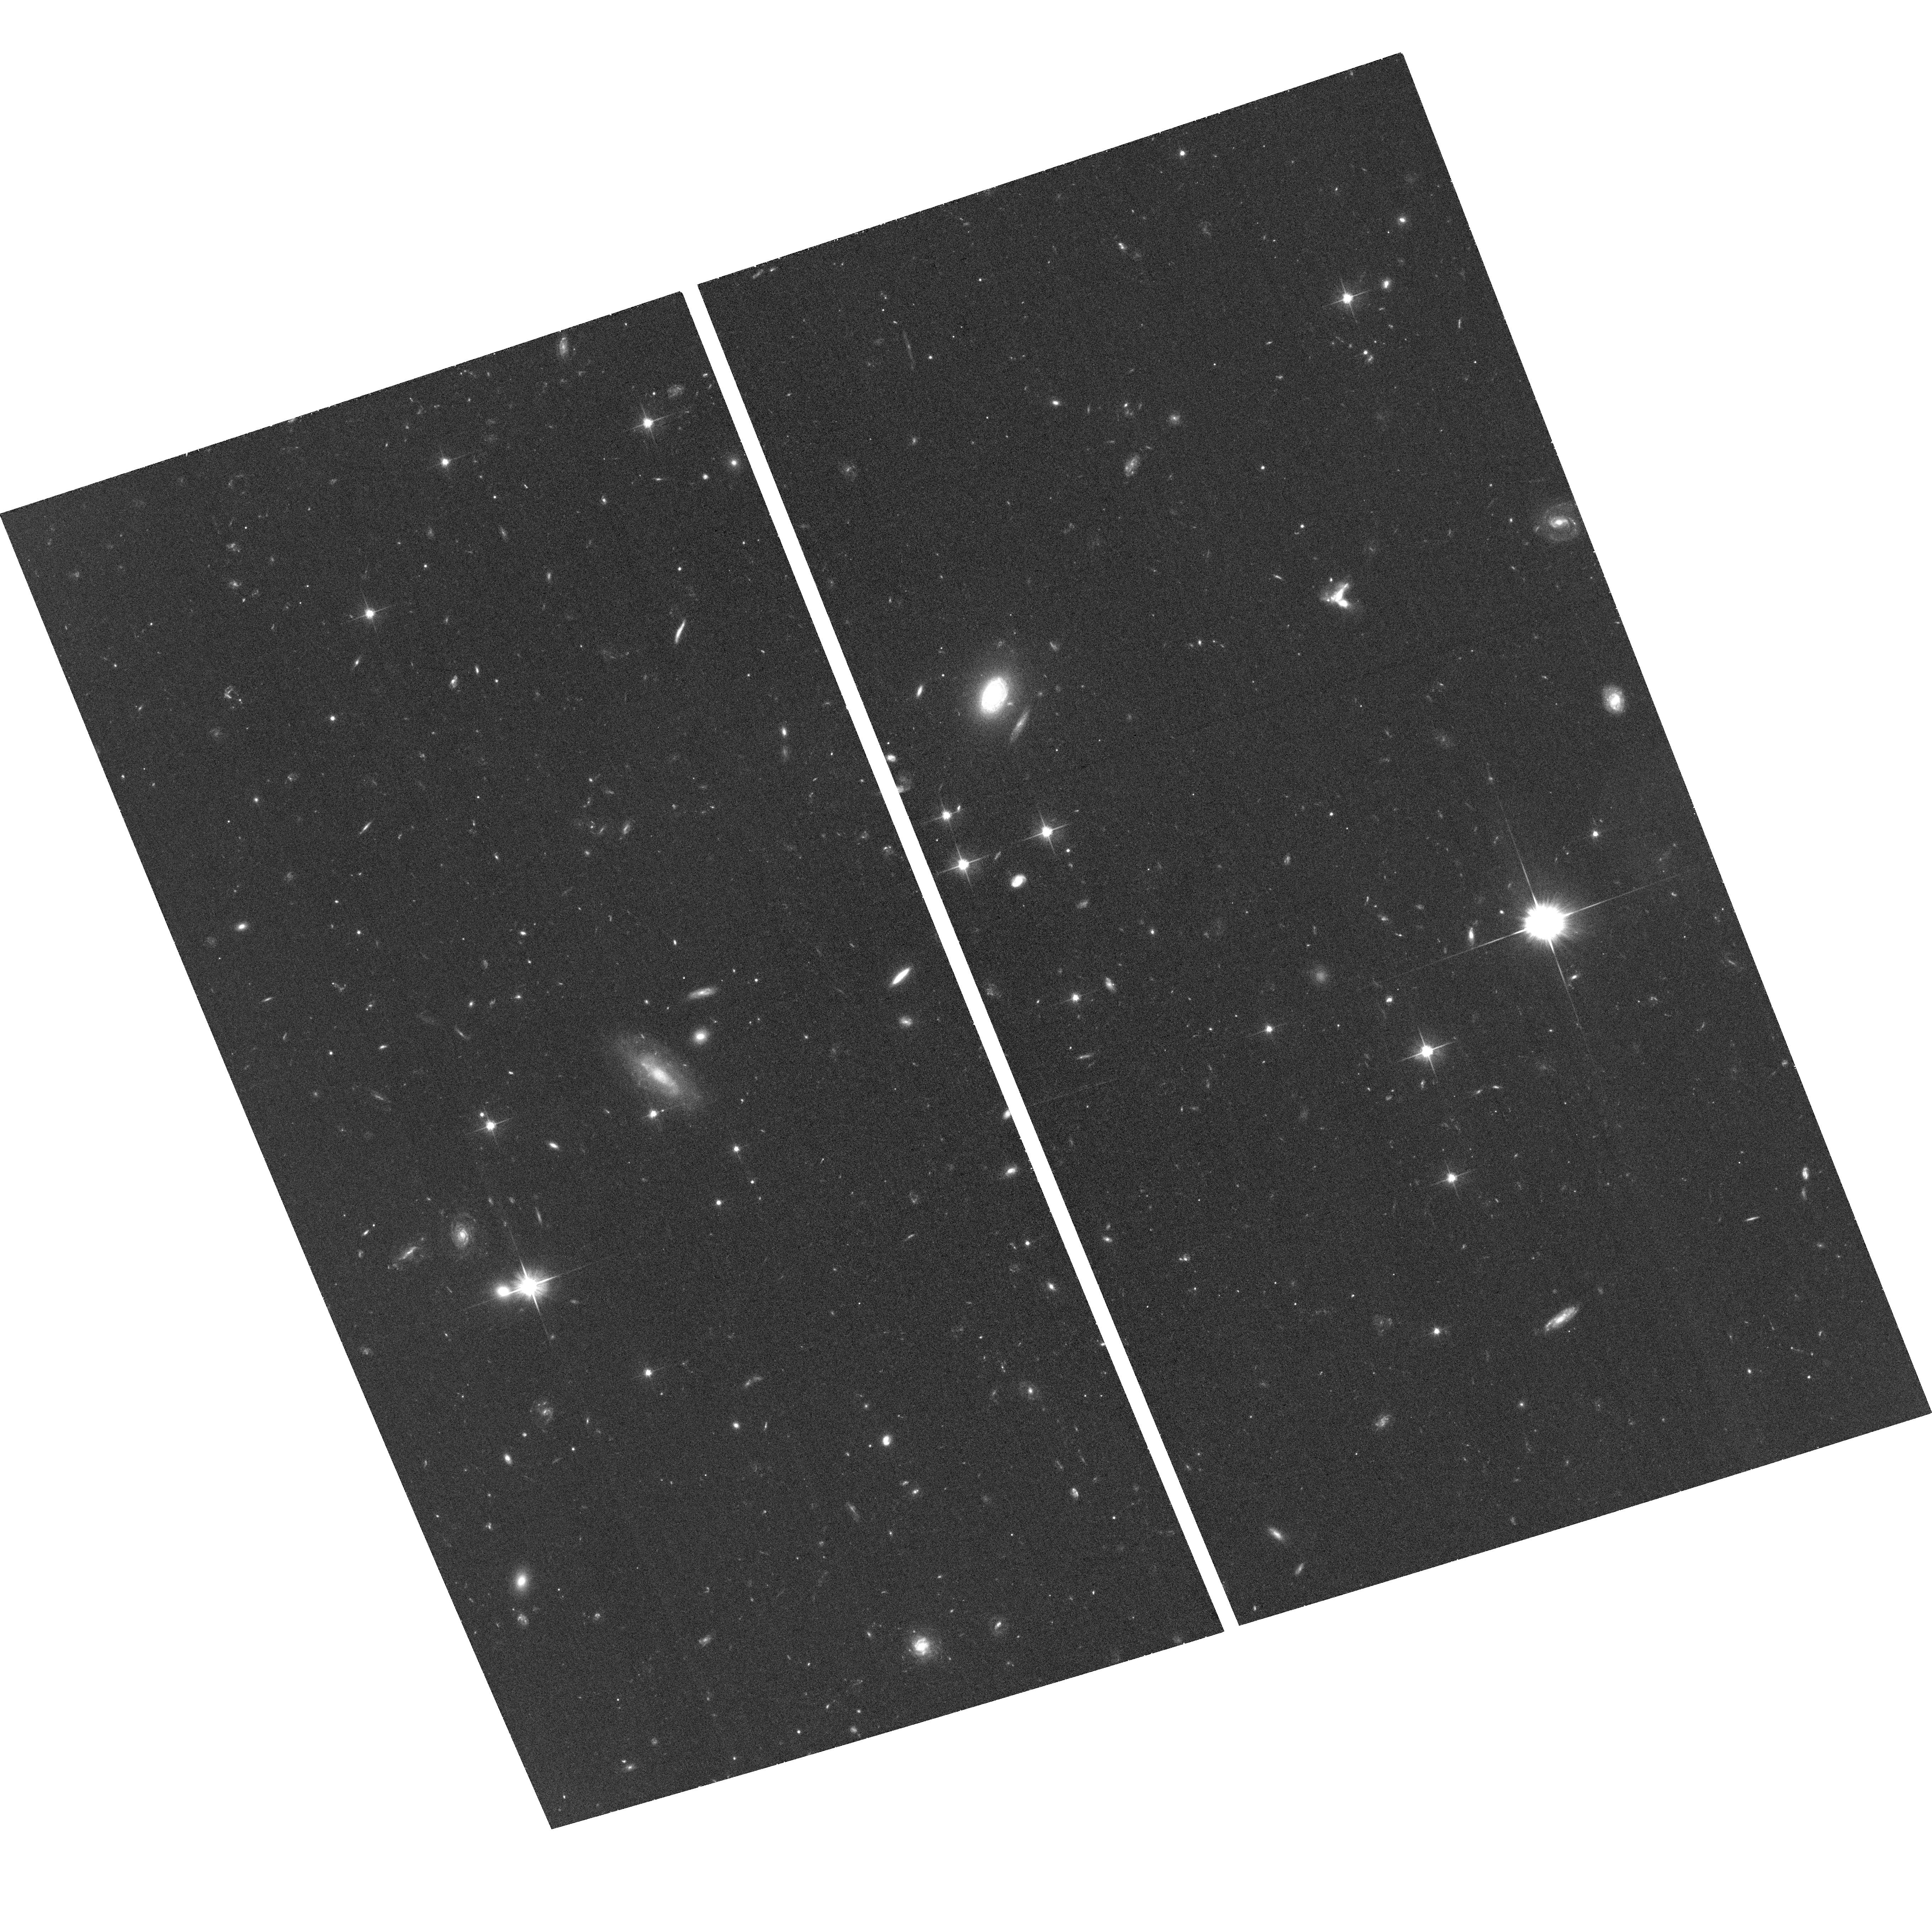
Target: CL1411-2
Instrument: ACS/WFC
Filter: F606W
Exposure: 35 min
Observation ID: hst_13393_15_acs_wfc_f606w_jc8h15

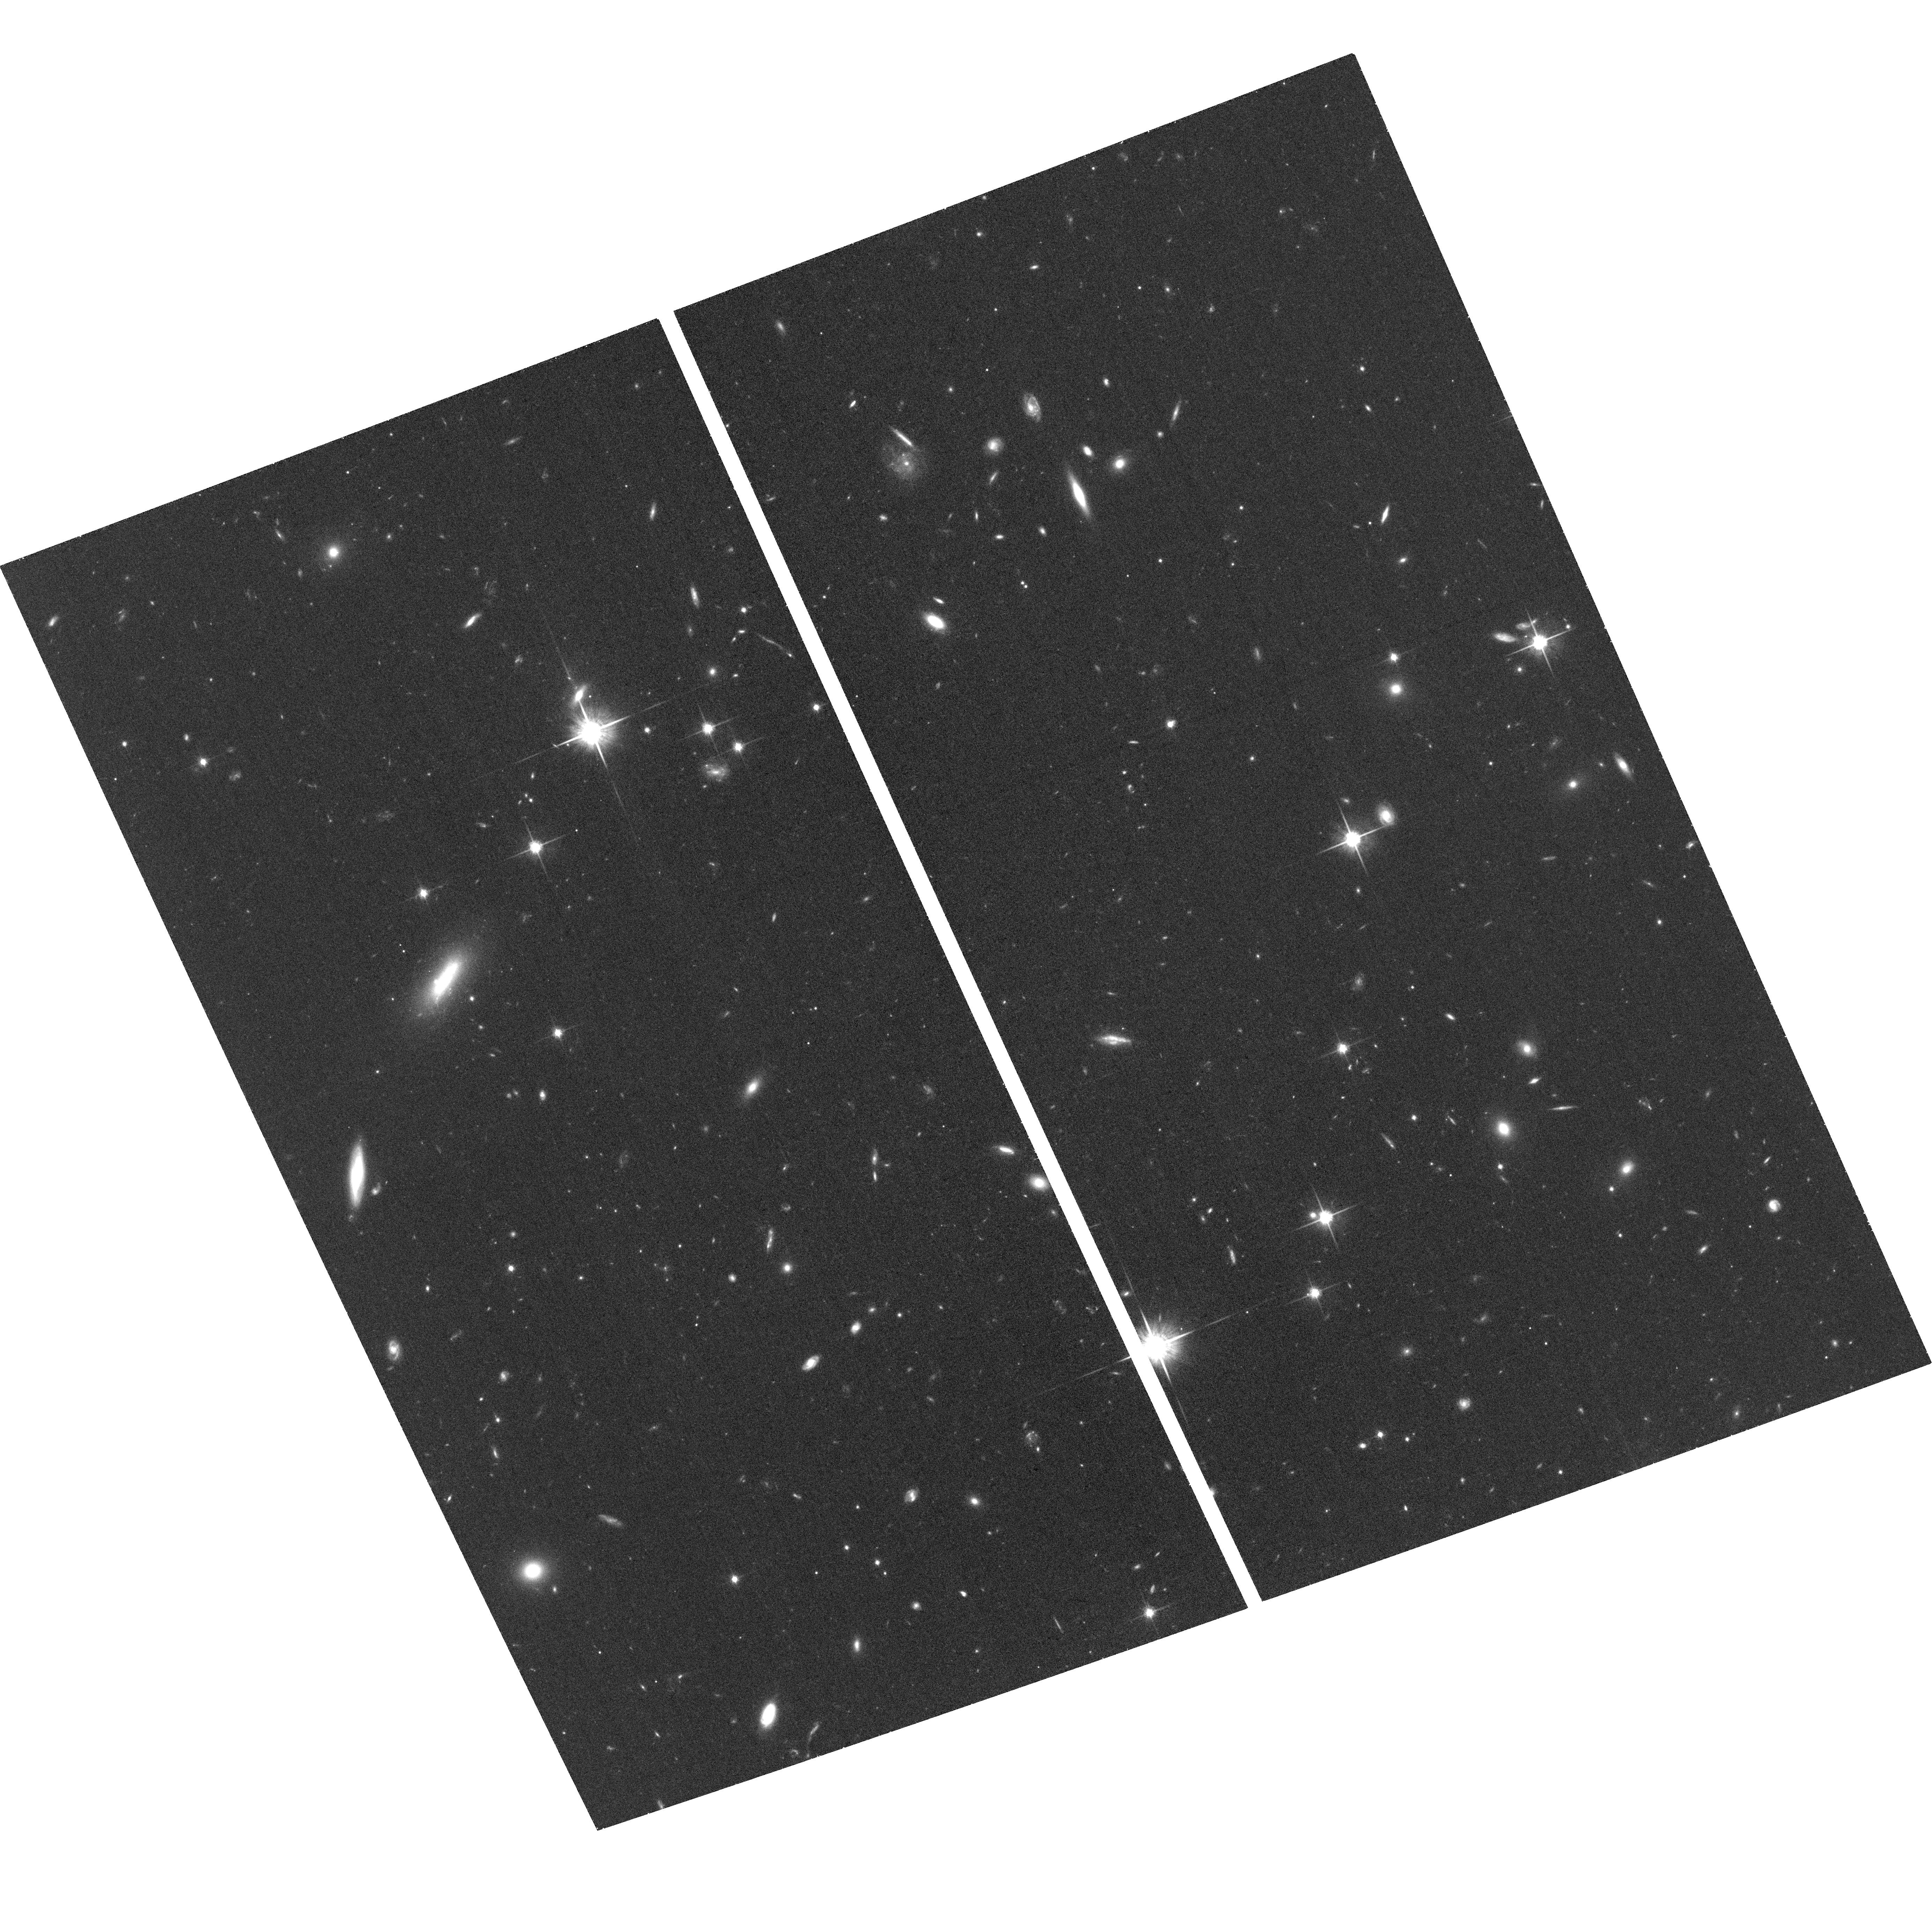
Target: CL1059-2
Instrument: ACS/WFC
Filter: F814W
Exposure: 35 min
Observation ID: hst_13393_04_acs_wfc_f814w_jc8h04

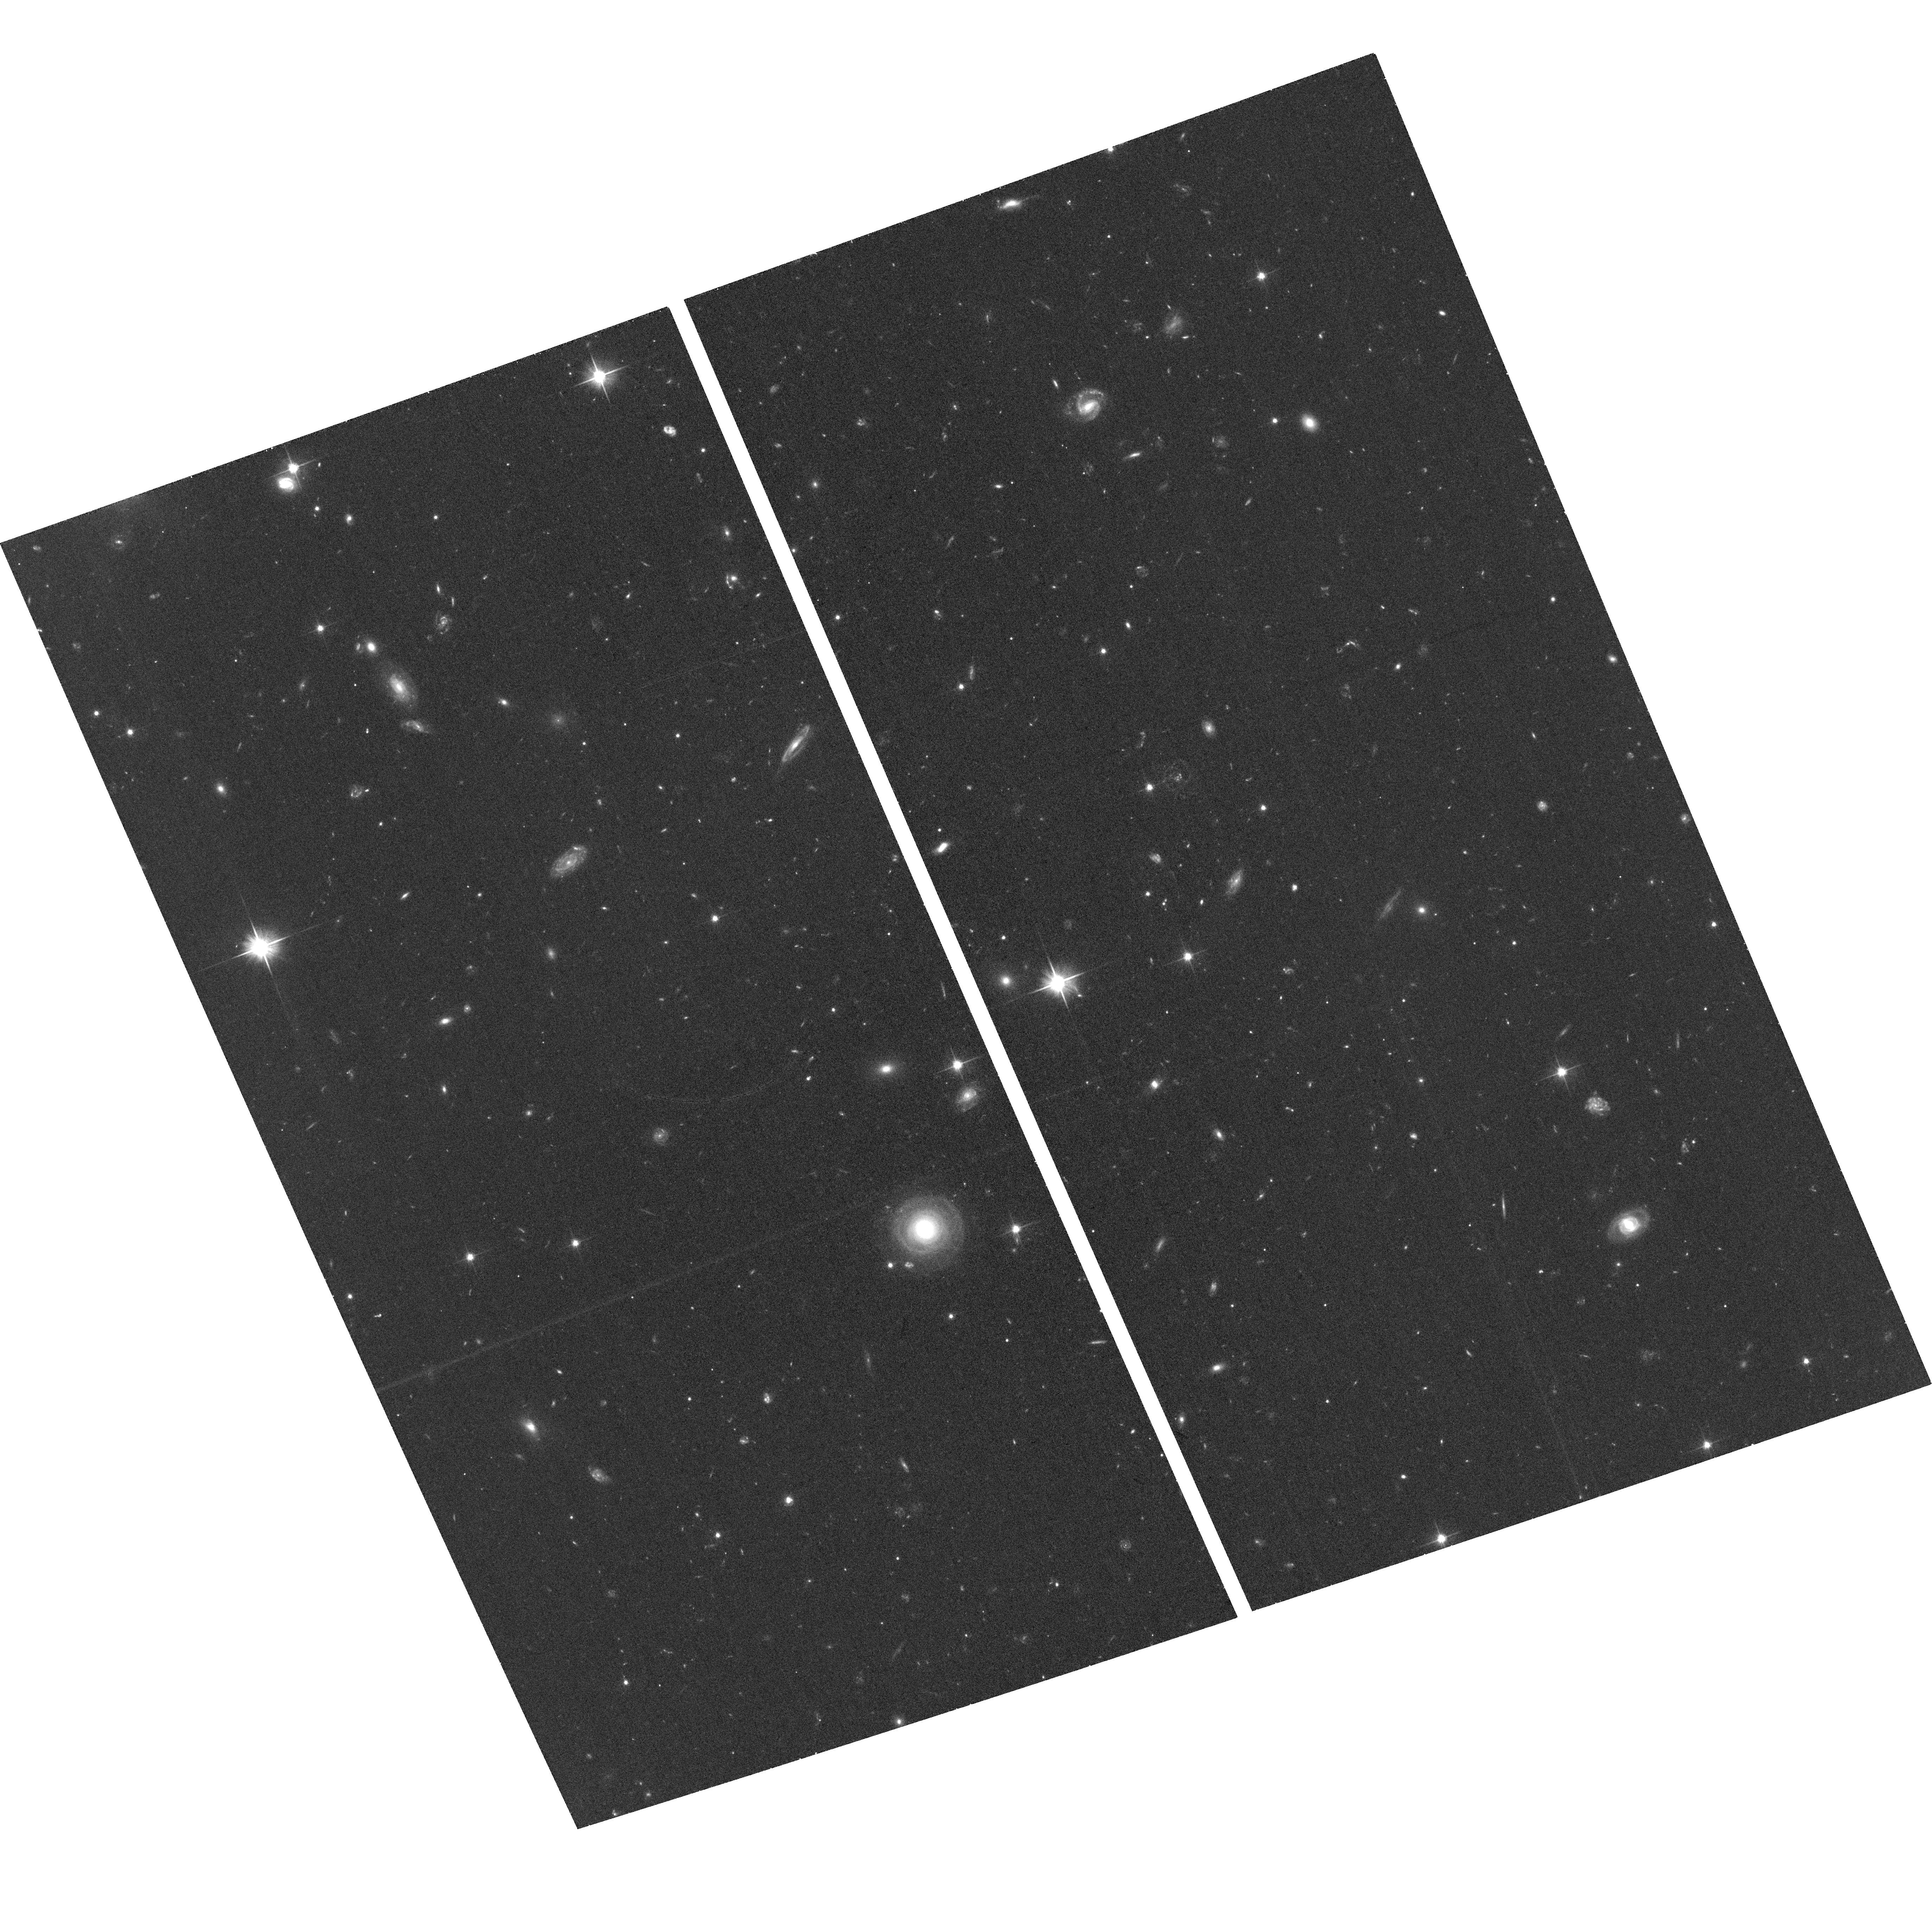
Target: CL1411-1
Instrument: ACS/WFC
Filter: F606W
Exposure: 35 min
Observation ID: hst_13393_14_acs_wfc_f606w_jc8h14

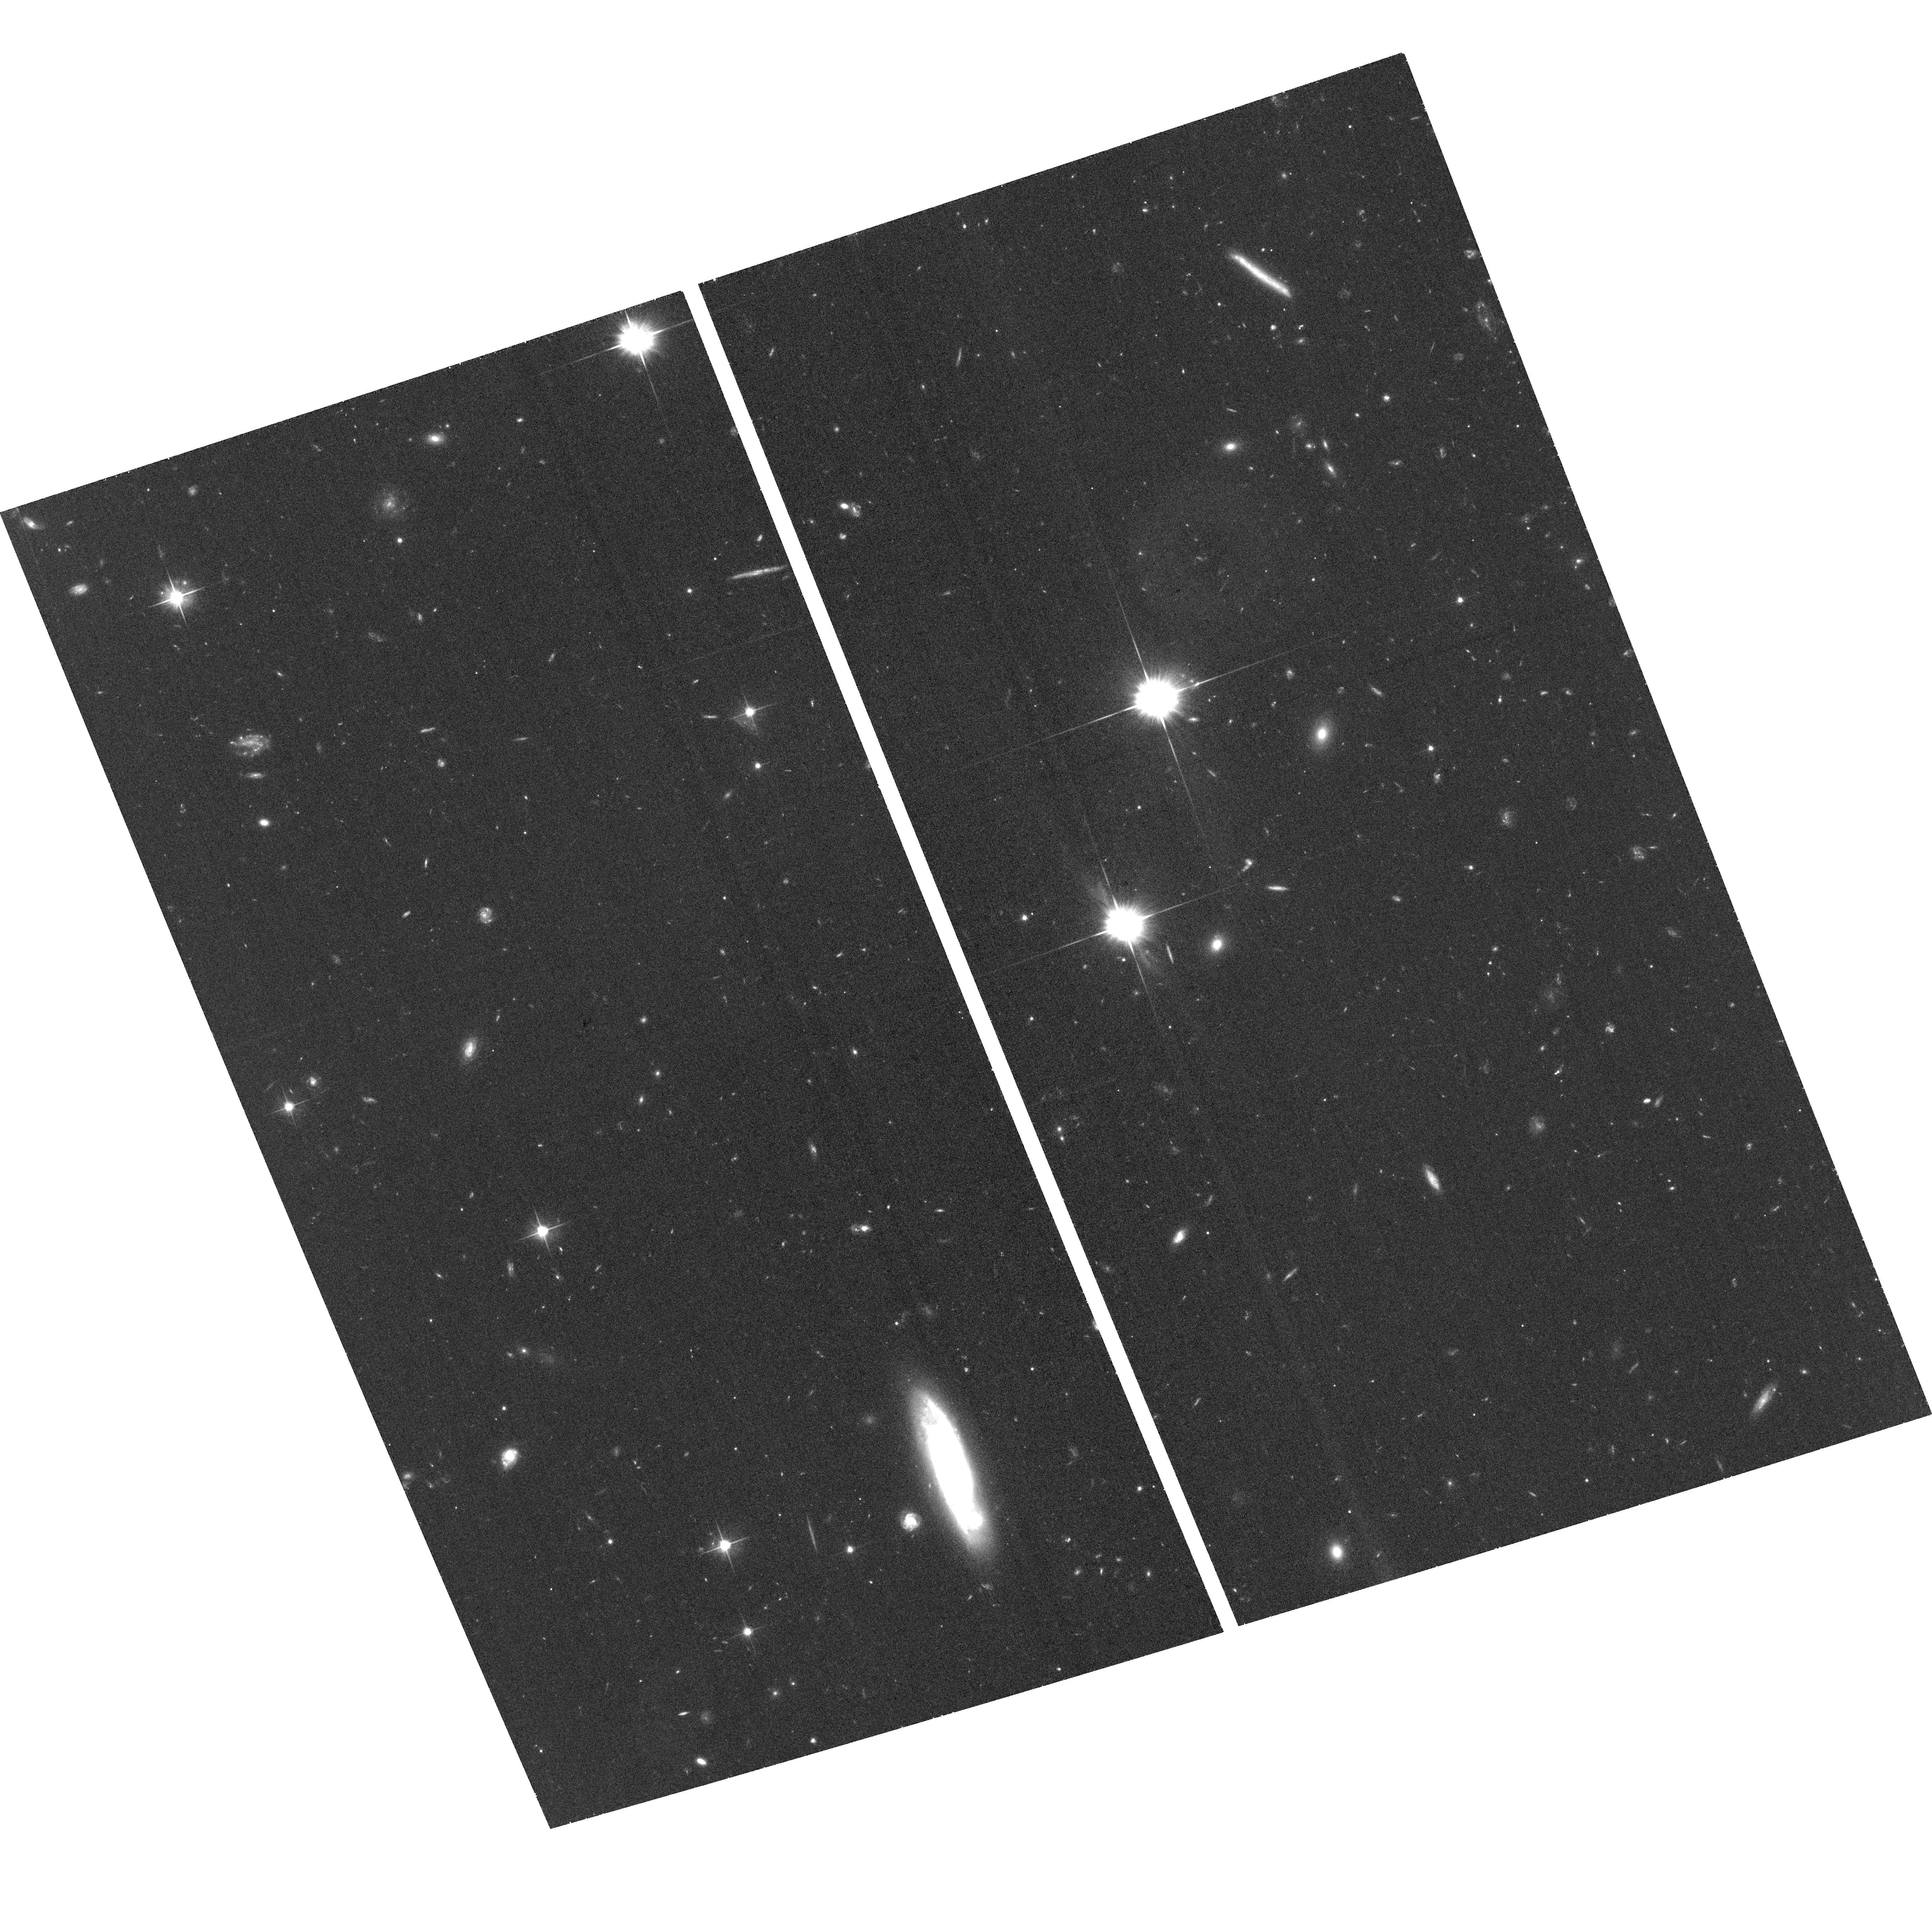
Target: CL1138-1
Instrument: ACS/WFC
Filter: F606W
Exposure: 35 min
Observation ID: hst_13393_05_acs_wfc_f606w_jc8h05

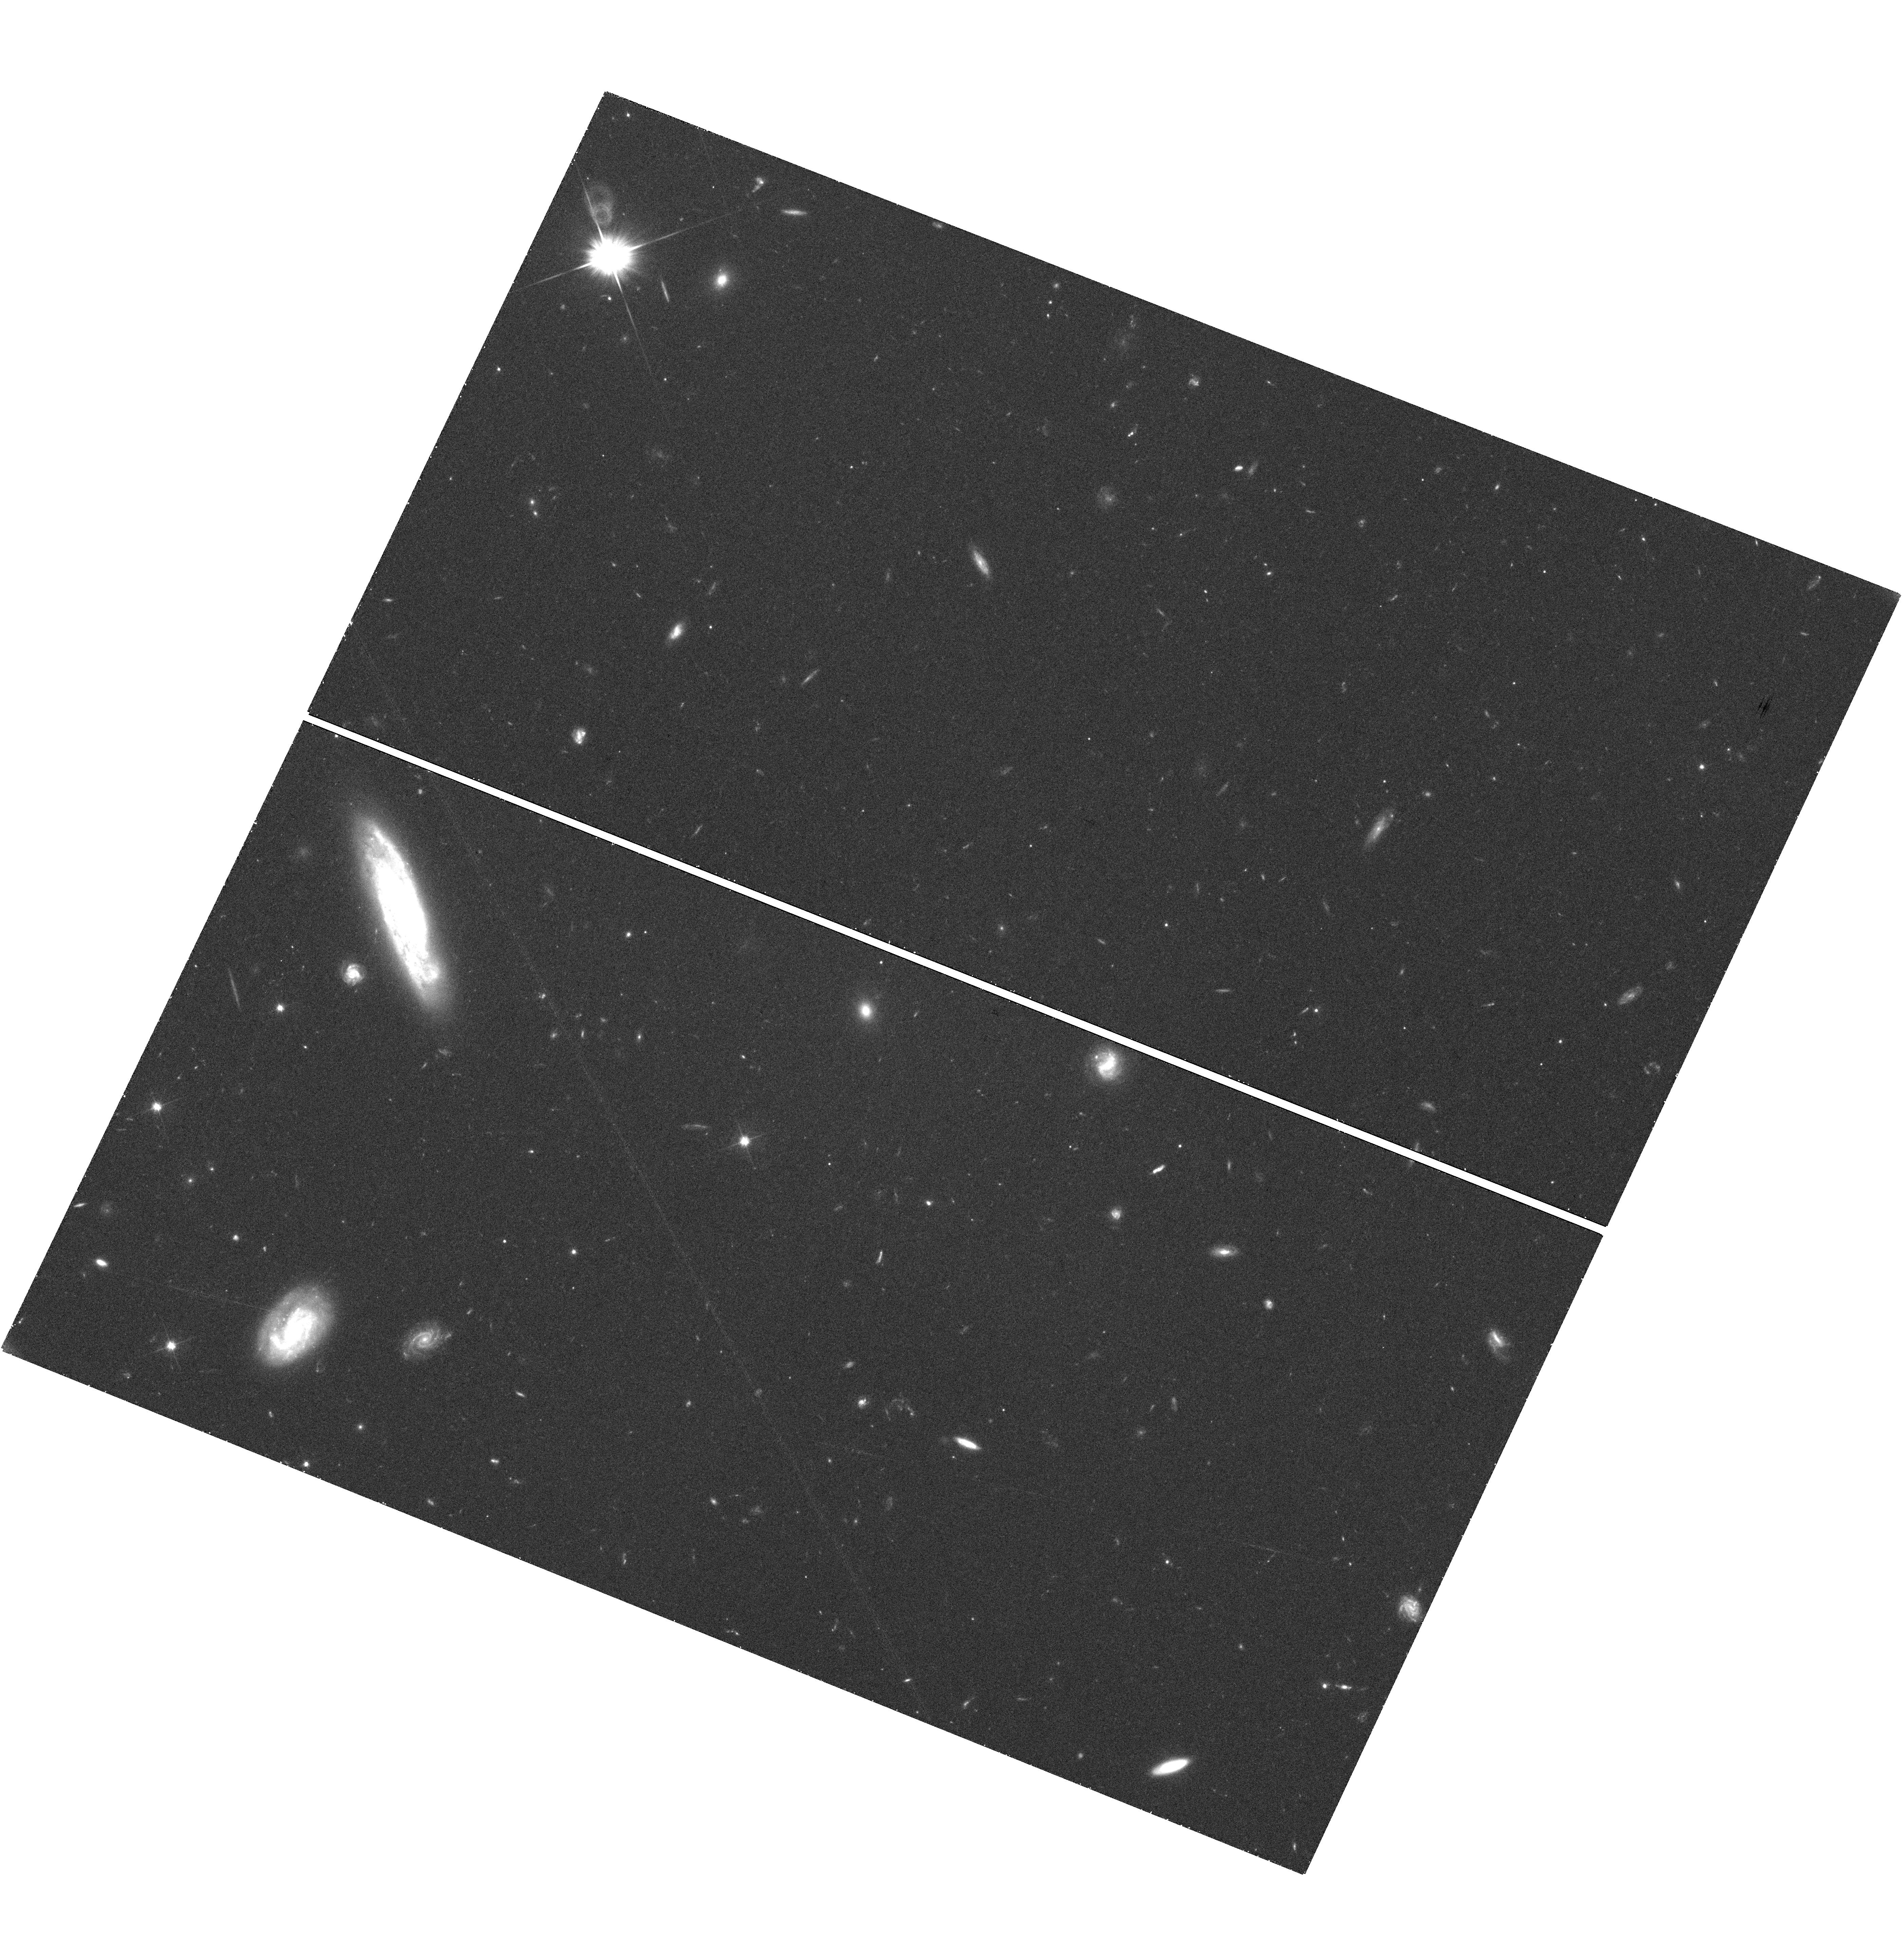
Target: field at RA 174.433°, Dec -11.522°
Instrument: WFC3/UVIS
Filter: F606W
Exposure: 38 min
Observation ID: hst_13393_06_wfc3_uvis_f606w_ic8h06

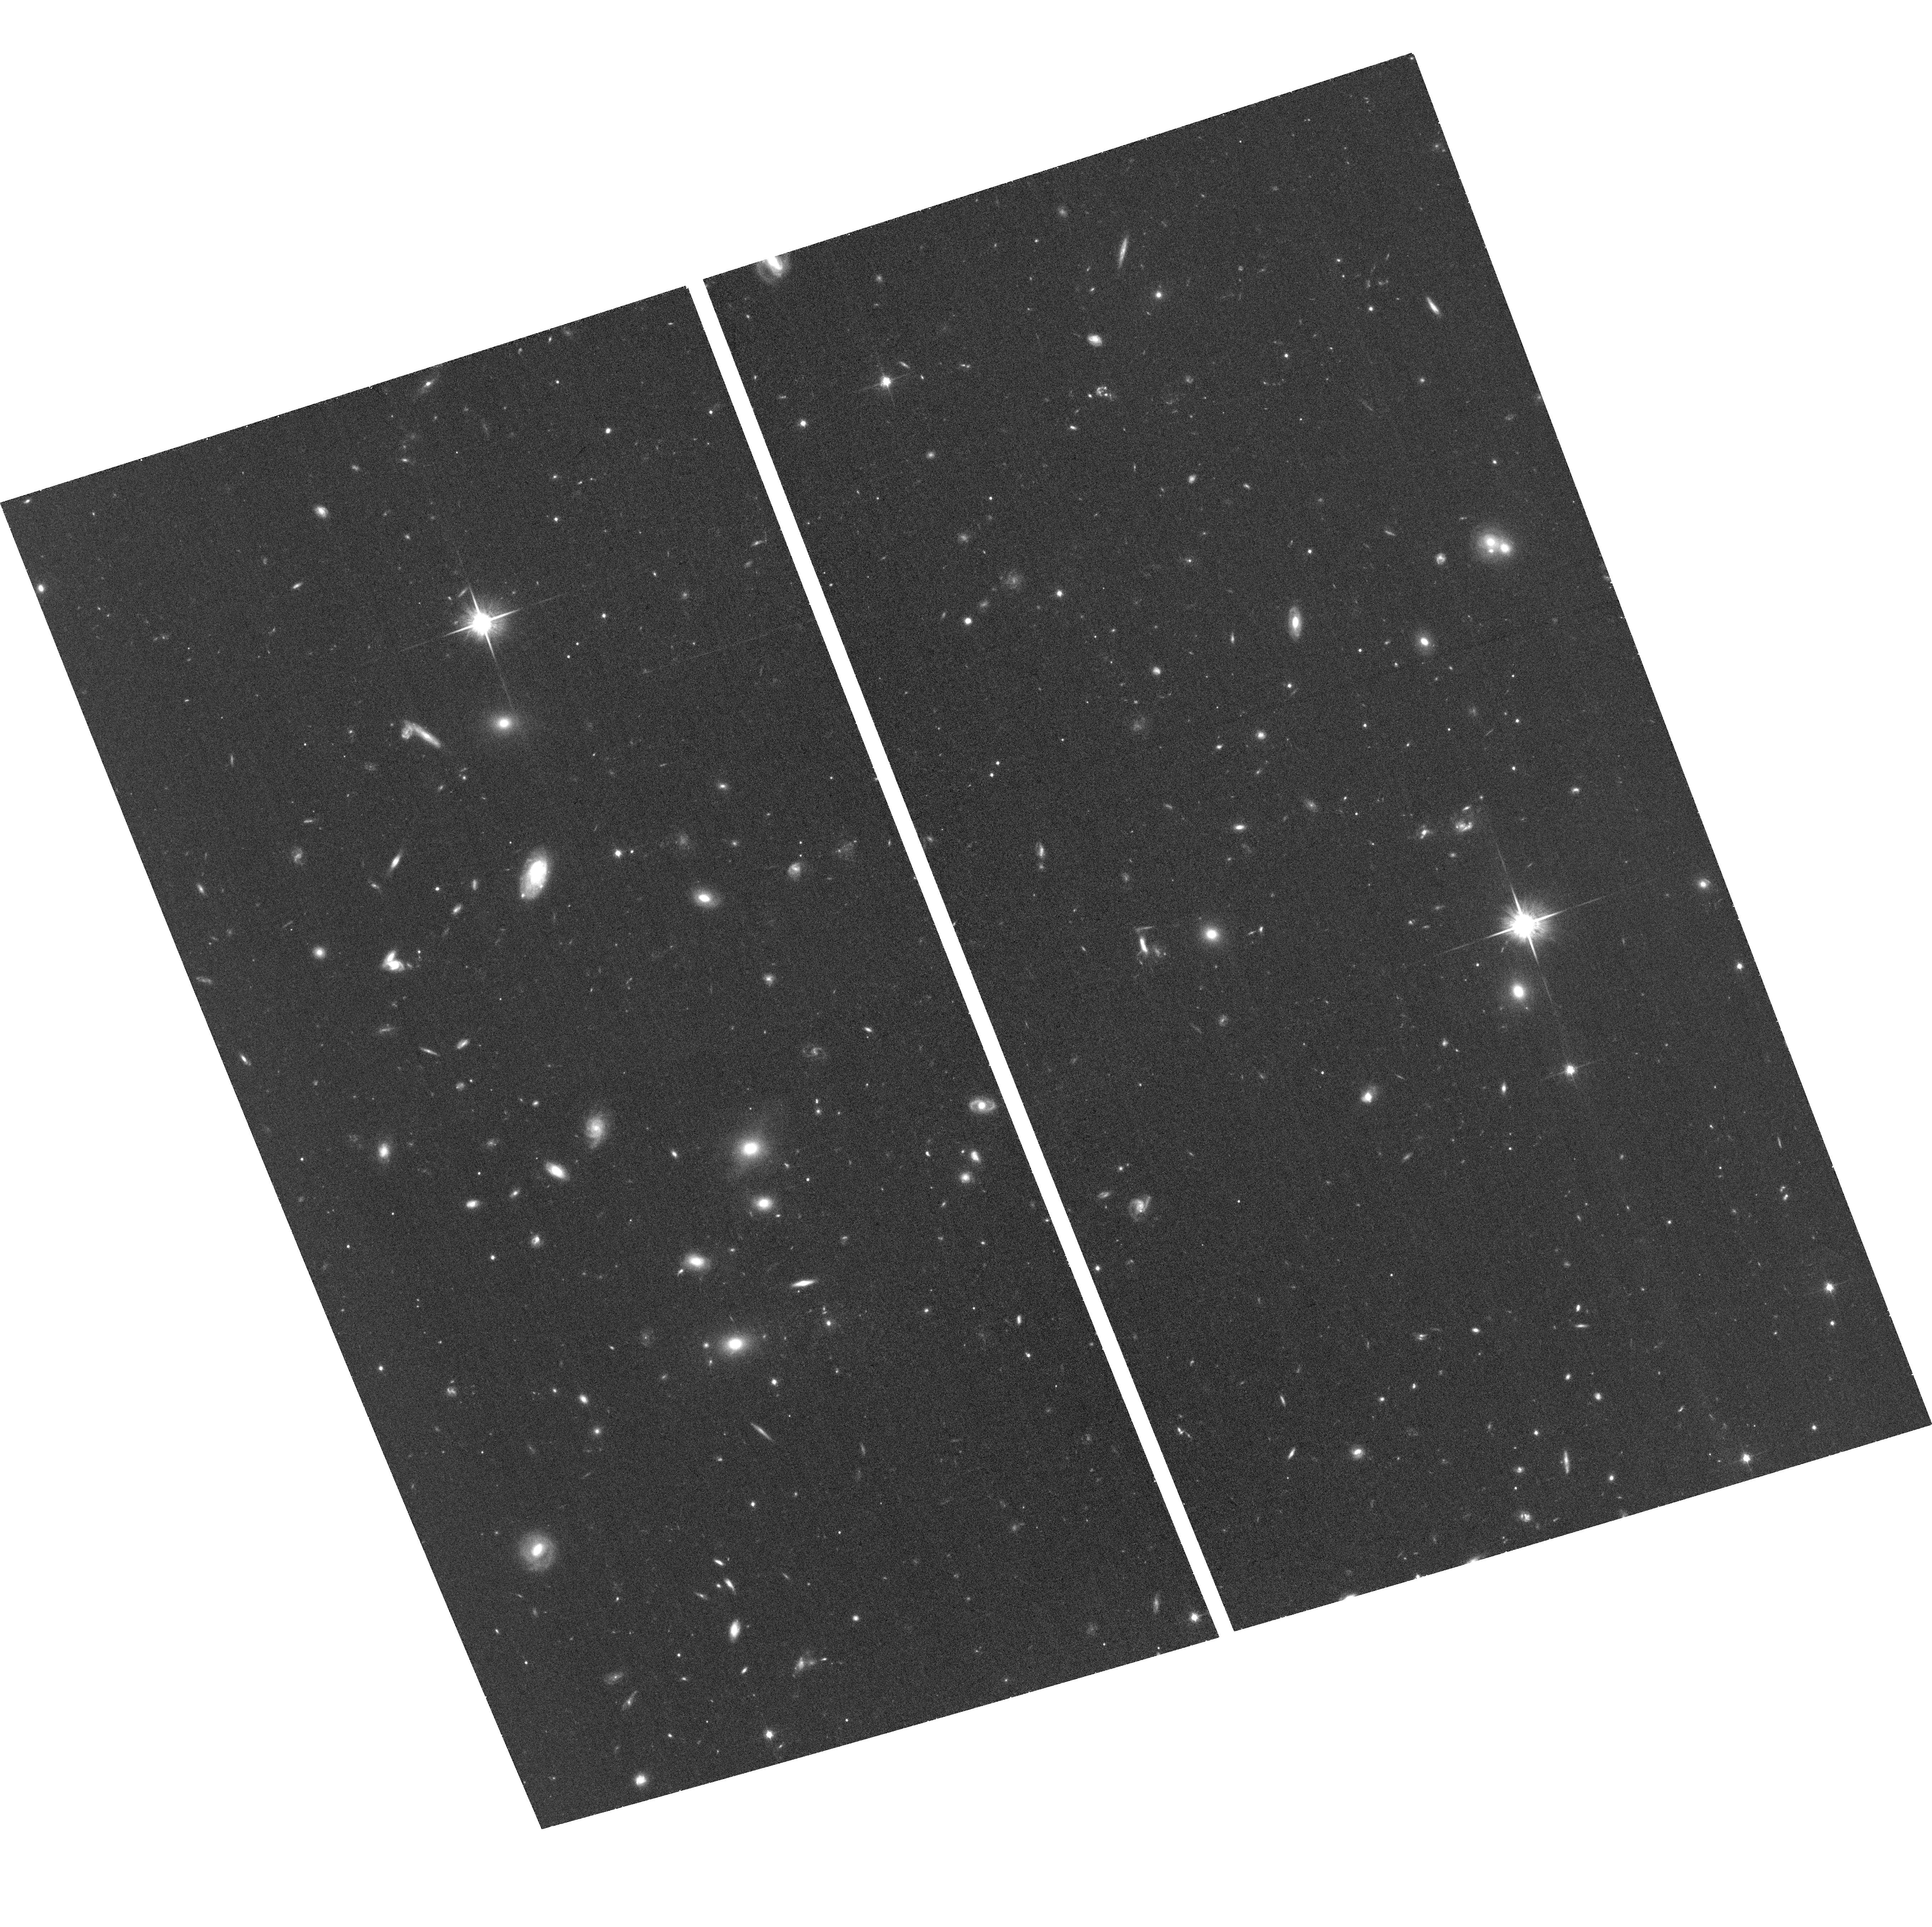
Target: CL1301-2
Instrument: ACS/WFC
Filter: F814W
Exposure: 35 min
Observation ID: hst_13393_12_acs_wfc_f814w_jc8h12

Galaxy Transformation in the Infall Regions of Clusters (PI: Zaritsky, Dennis)

The rise in the number of S0's in dense environments since z = 0.5, and the corresponding decline in spiral galaxies, points strongly to S0's being a product of the hierarchical processes that build structure. However, the physical mechanism responsible for the transformation from spiral to lenticular is hotly debated and several viable candidates exist. We propose a survey of the infall regions of clusters, as traced using our existing wide field spectroscopic survey of groups and clusters at 0.4 < z < 0.8 out to ~3 virial radii, to discriminate between these mechanisms, whose effectiveness varies with environment. By determining where S0's form, rather than where they are ultimately found in great numbers (i.e. massive clusters), and by examining whether the bulge populations of these infalling systems are young, we will determine what processes are responsible for creating the large stellar bulges in these systems. By reaching out to at least 3 virial radii, we will be studying the regions from which over 90% of the galaxies that reside in today's clusters come from, as such we are guaranteed to be observing galaxies before, during, and after this transformation.